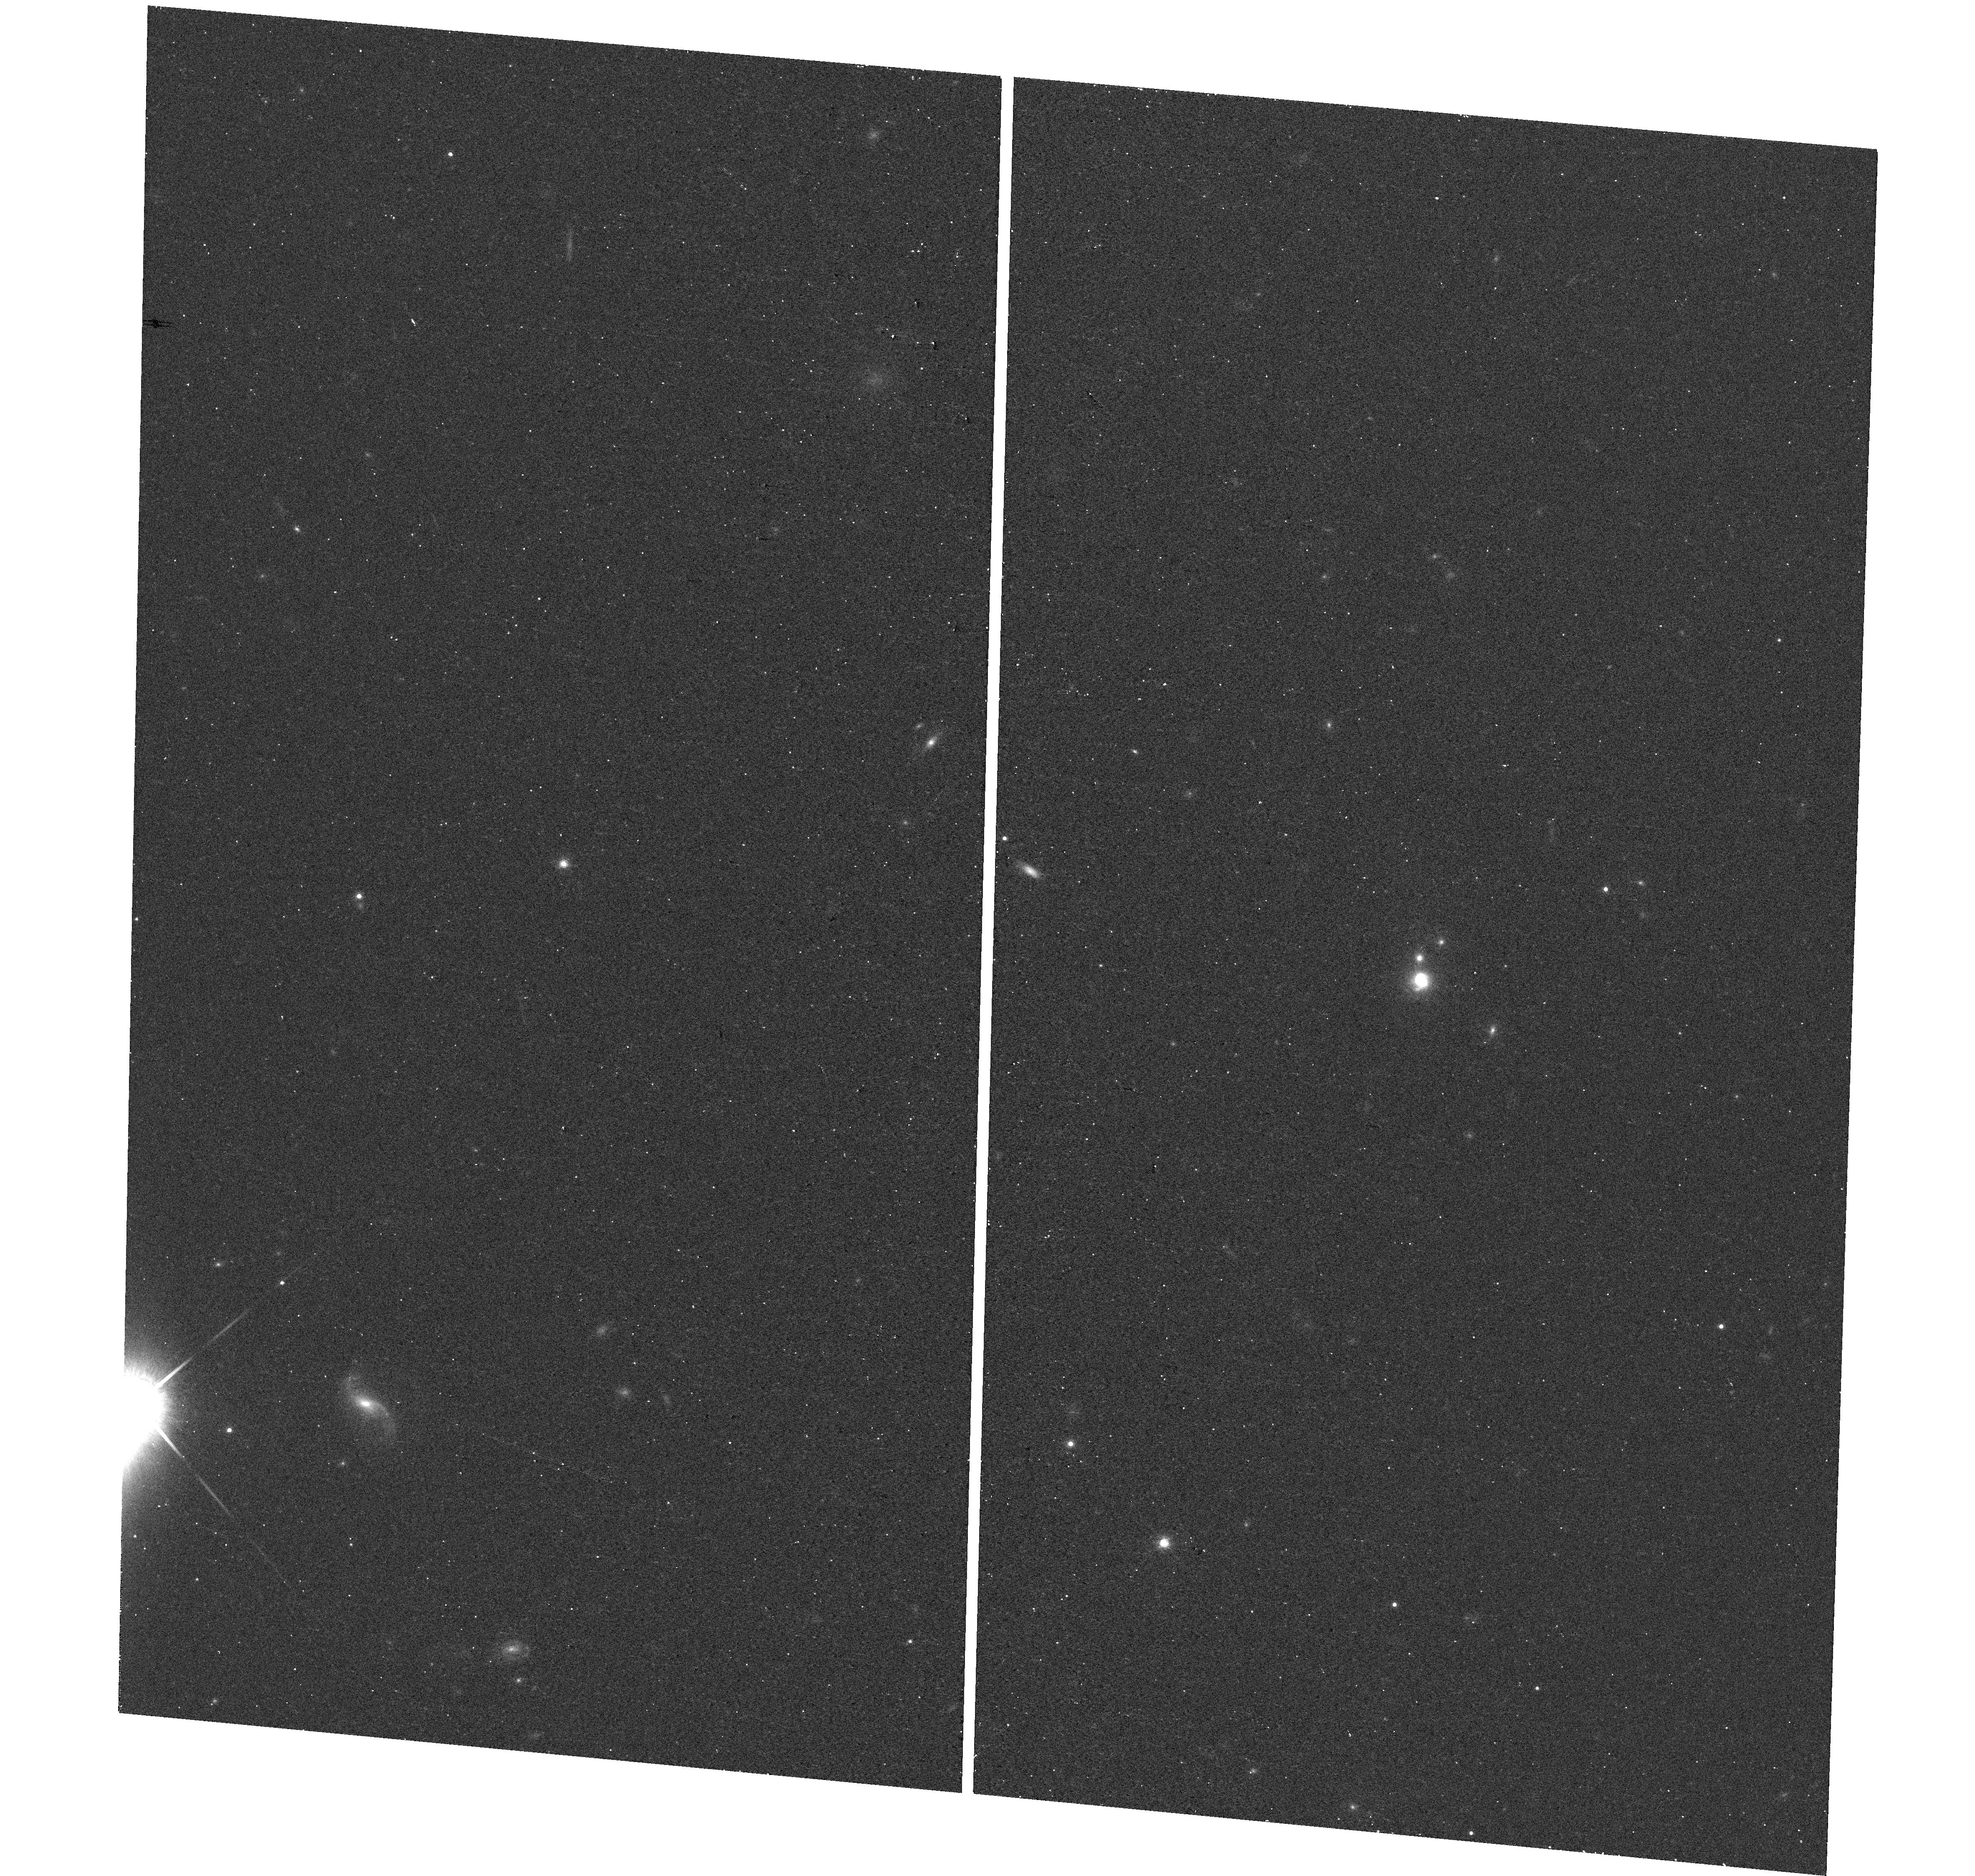
Target: SDSS-J154748.41+511910.0
Instrument: WFC3/UVIS
Filter: F850LP
Exposure: 12 min
Observation ID: hst_14079_46_wfc3_uvis_f850lp_ictd46

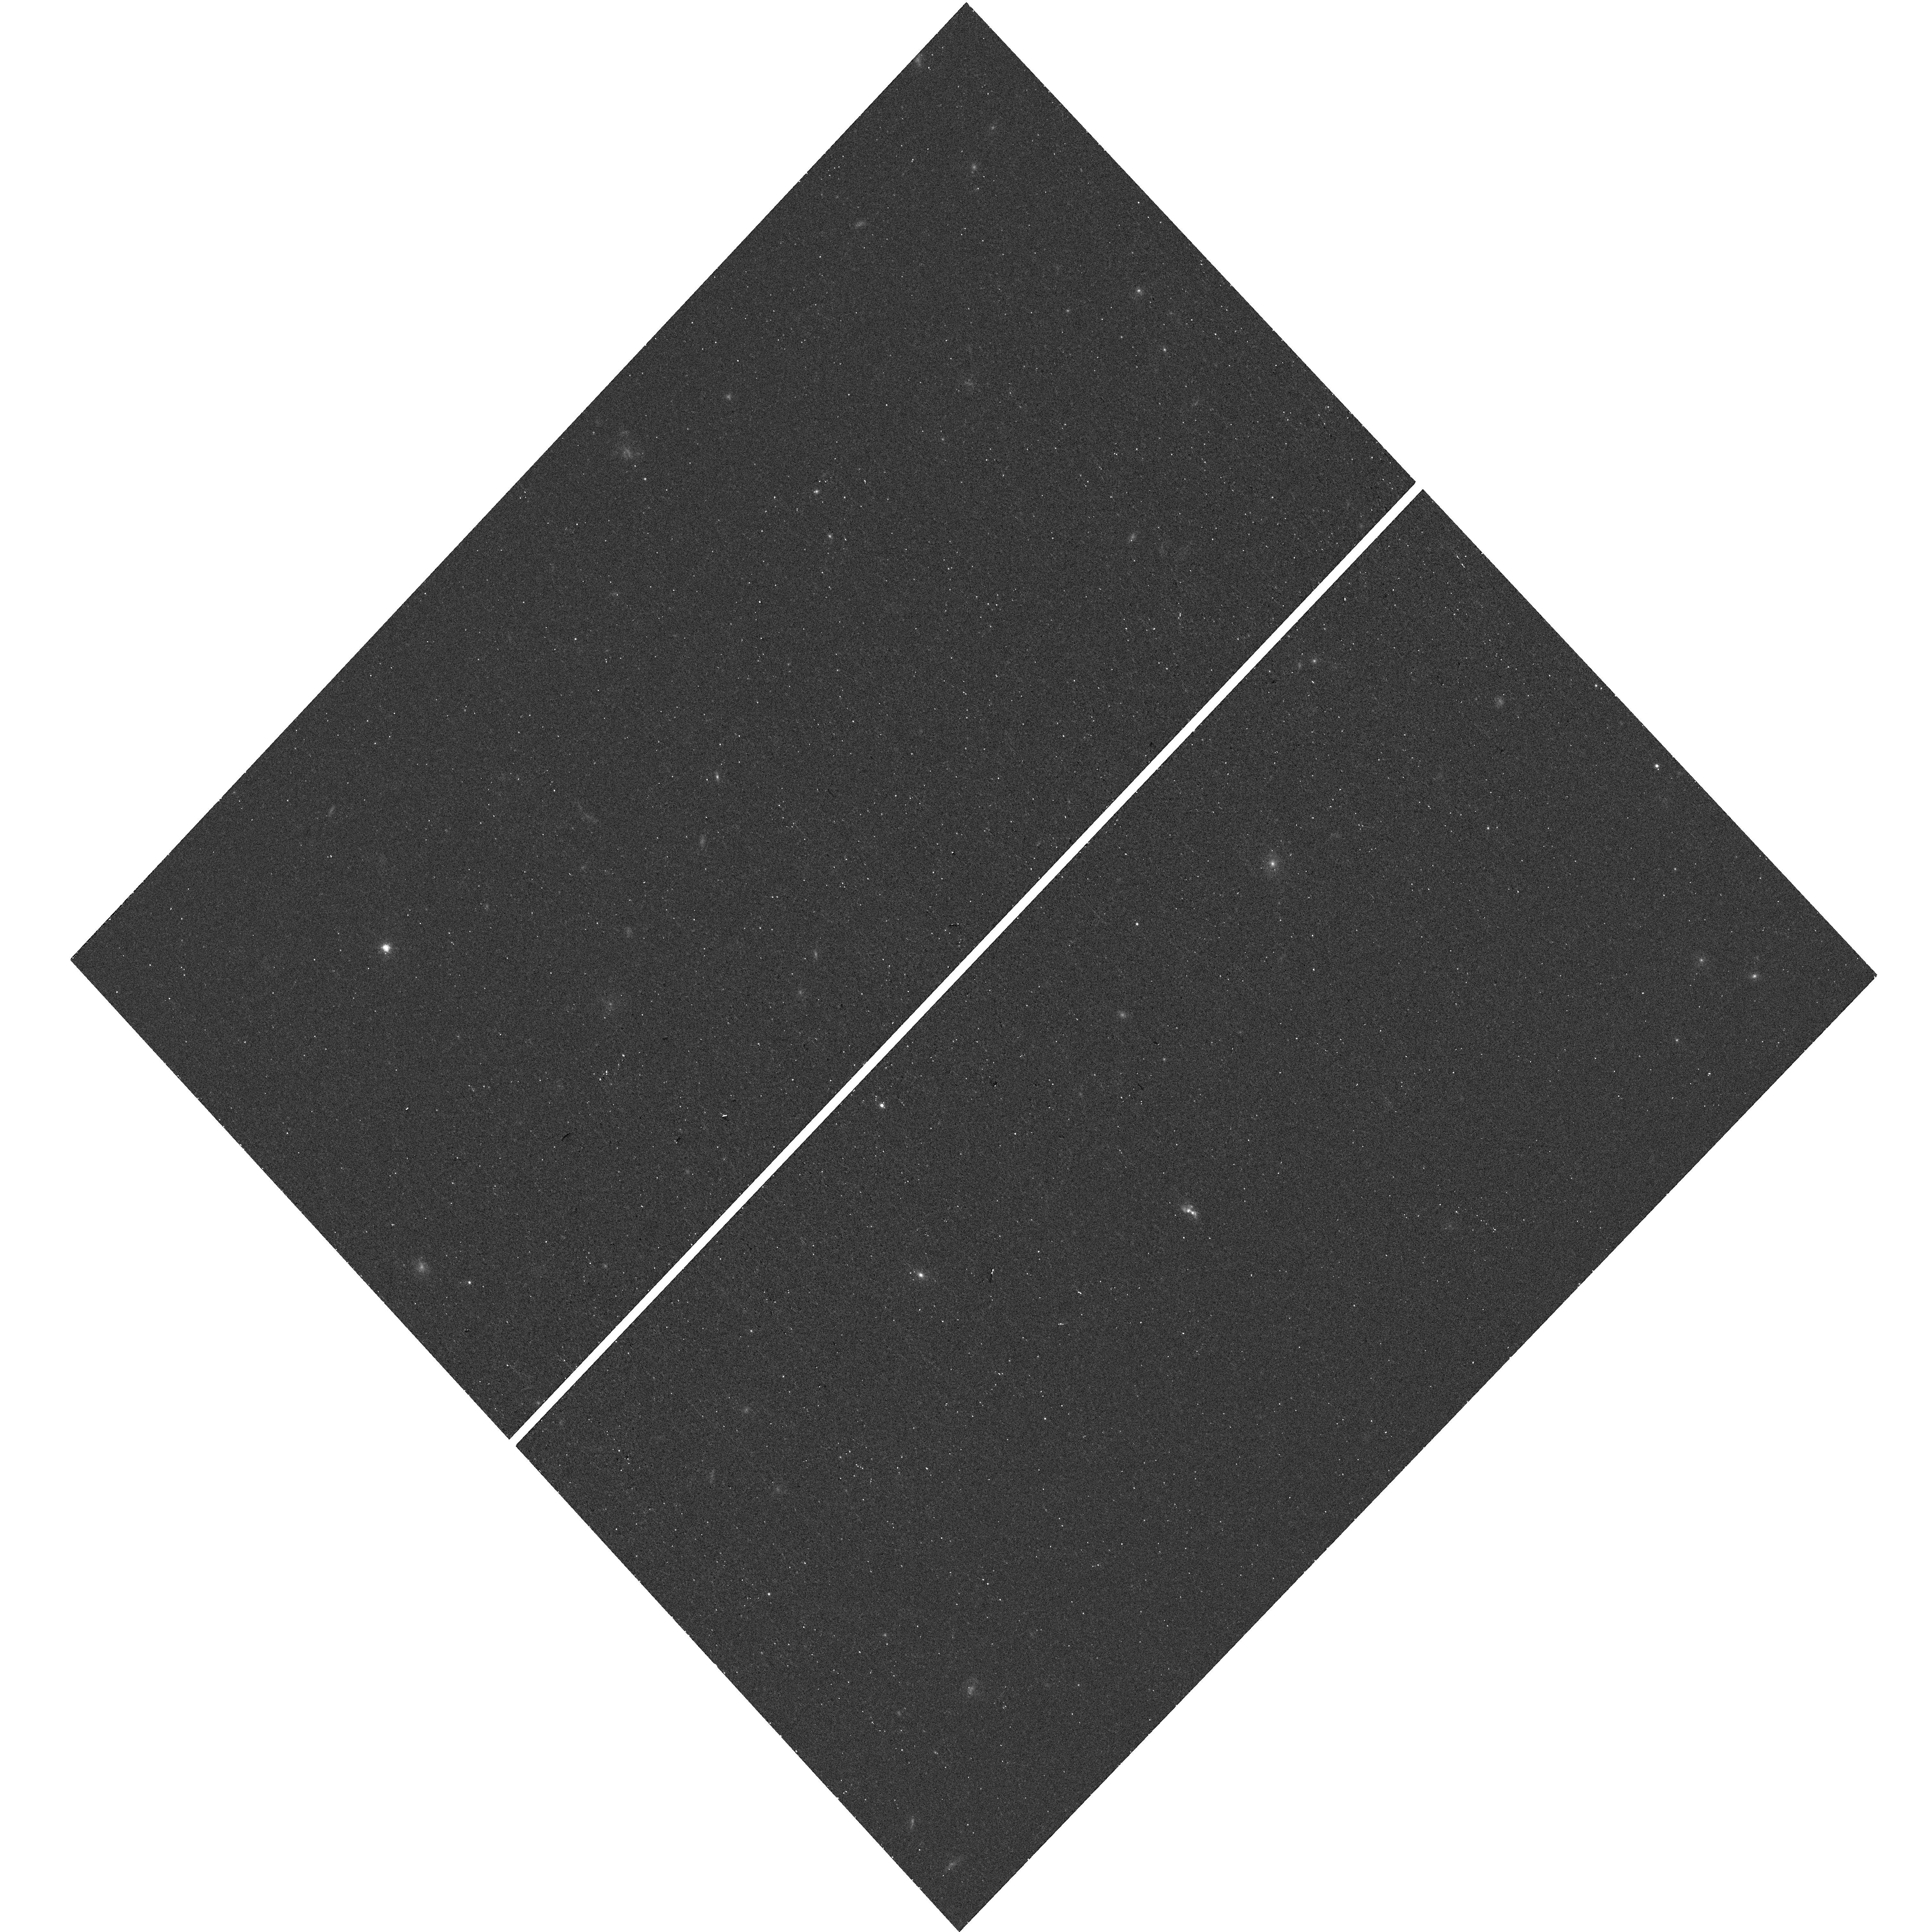
Target: SDSS-J124814.83+155829.3
Instrument: WFC3/UVIS
Filter: F850LP
Exposure: 12 min
Observation ID: hst_14079_26_wfc3_uvis_f850lp_ictd26

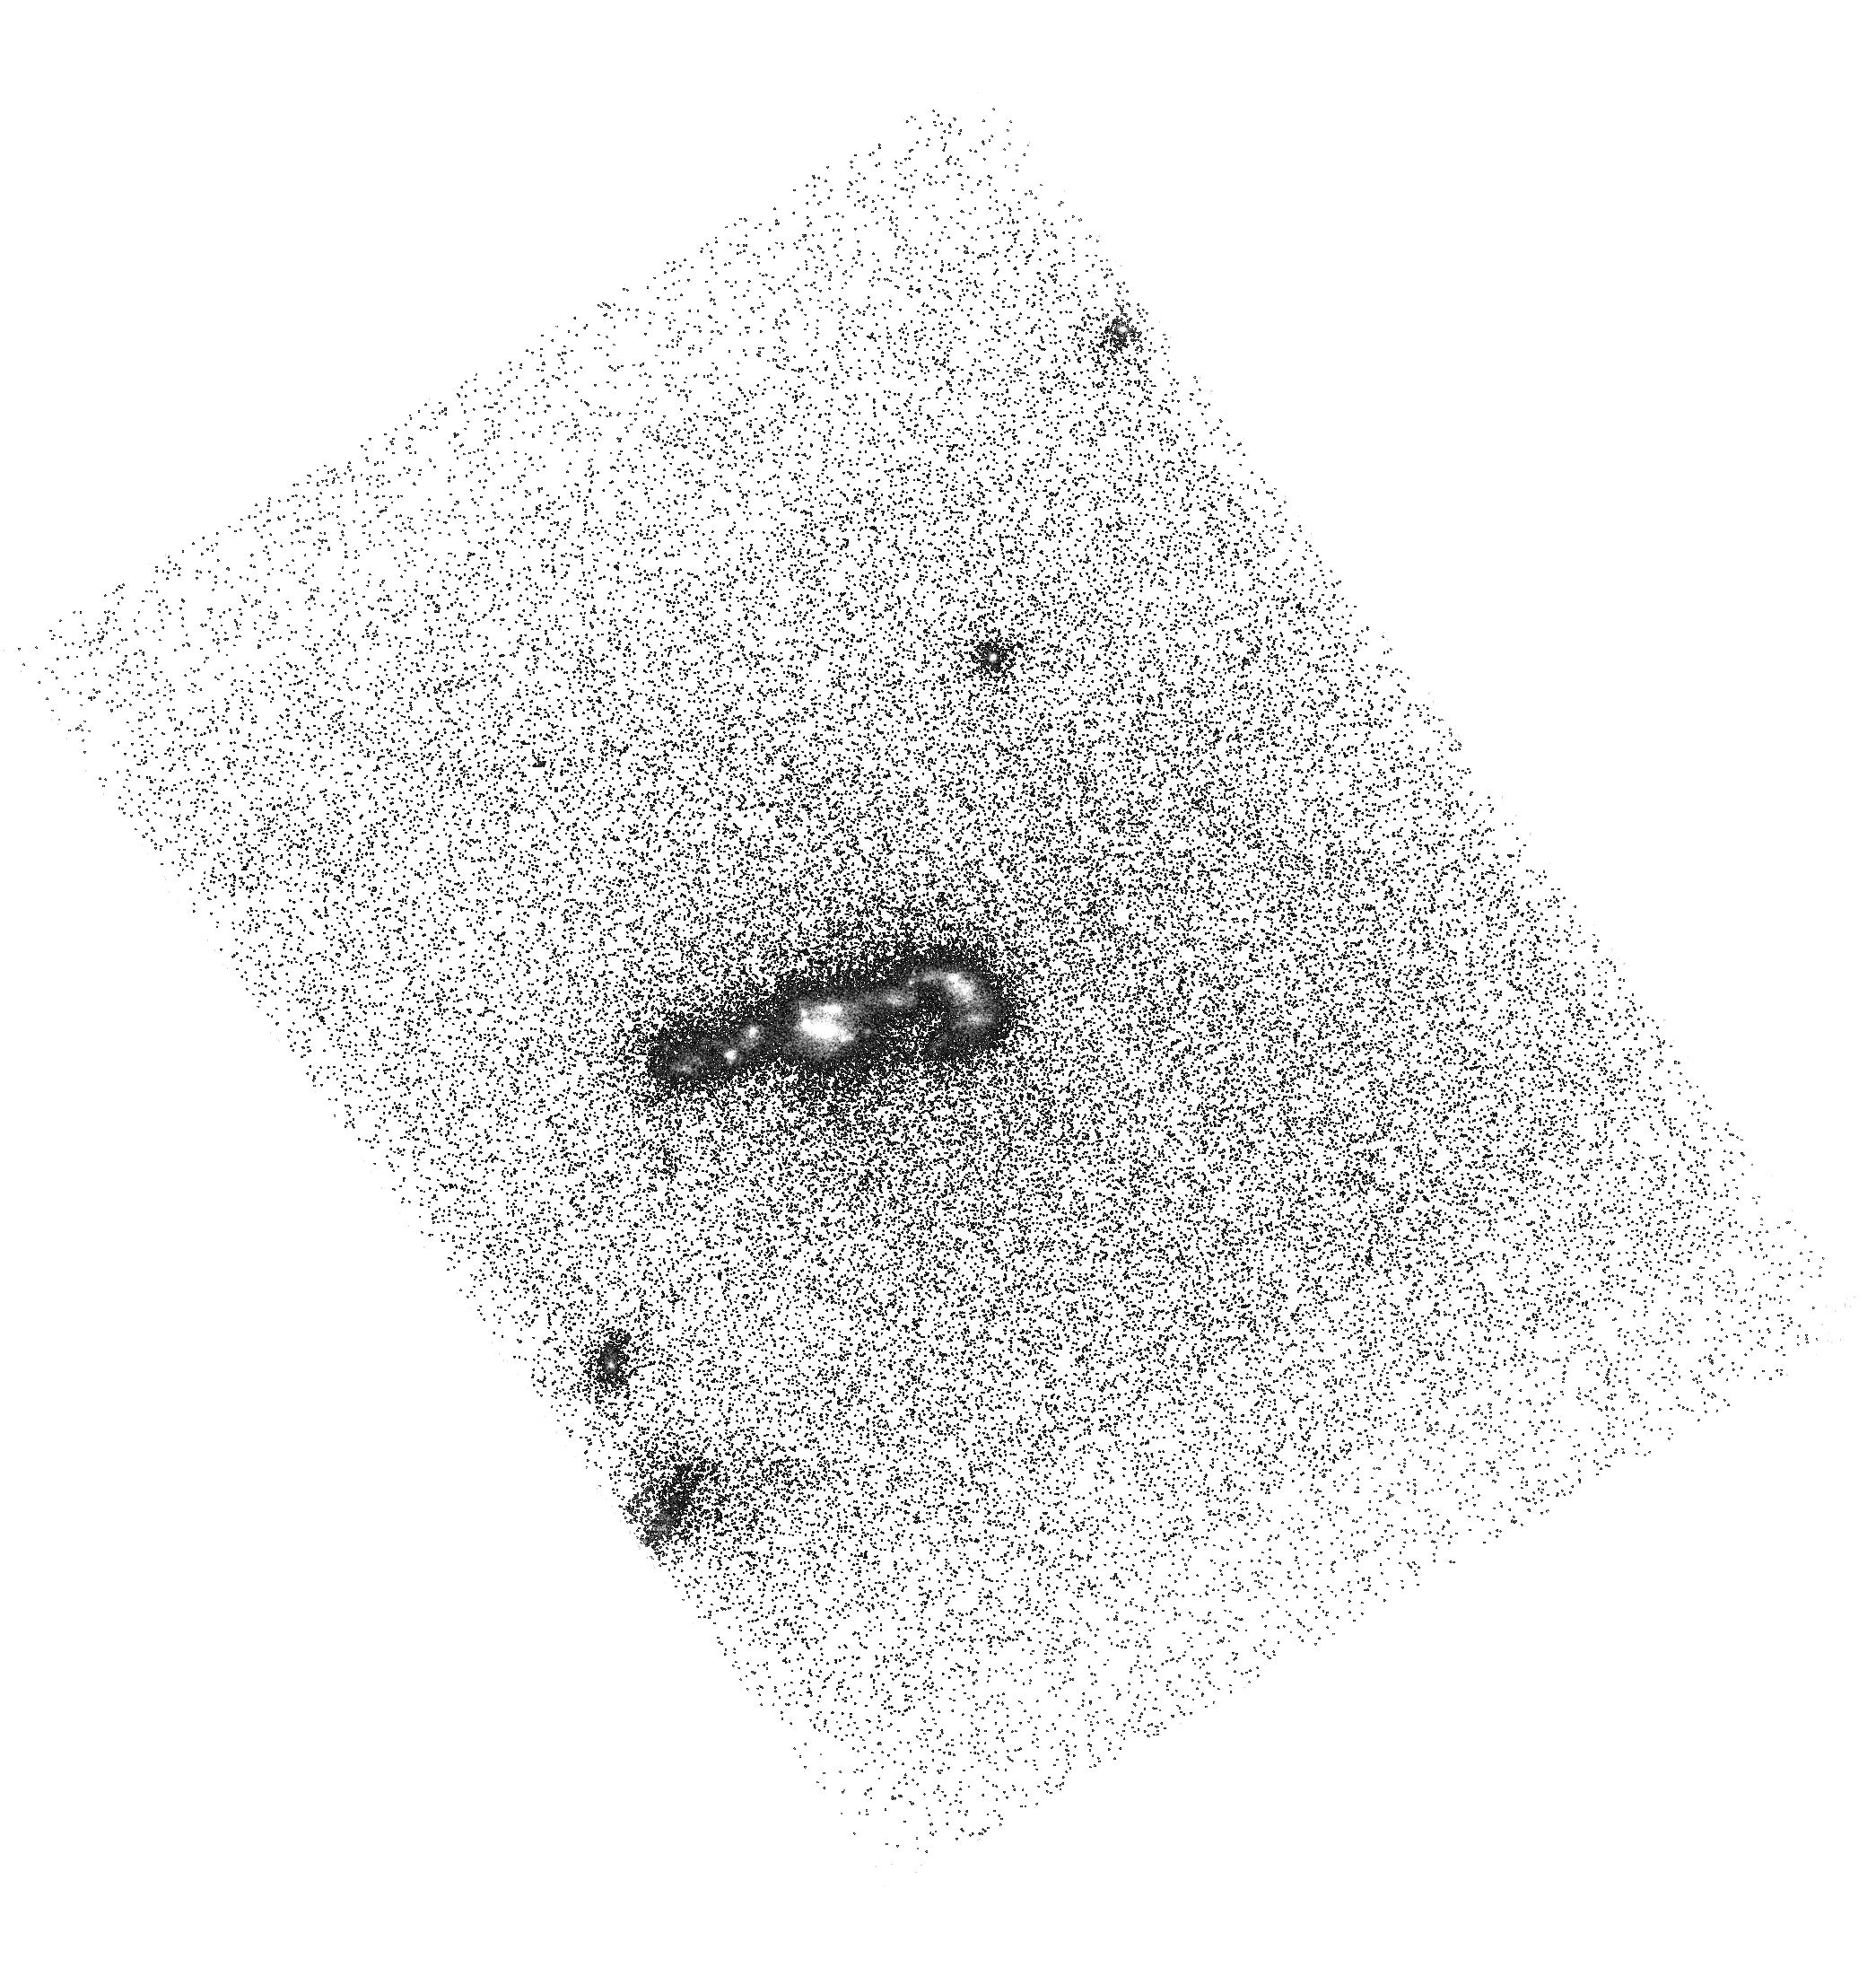
Target: SDSS-J110755.87+452809.8
Instrument: ACS/SBC
Filter: F125LP
Exposure: 40 min
Observation ID: hst_14079_13_acs_sbc_f125lp_jctd13

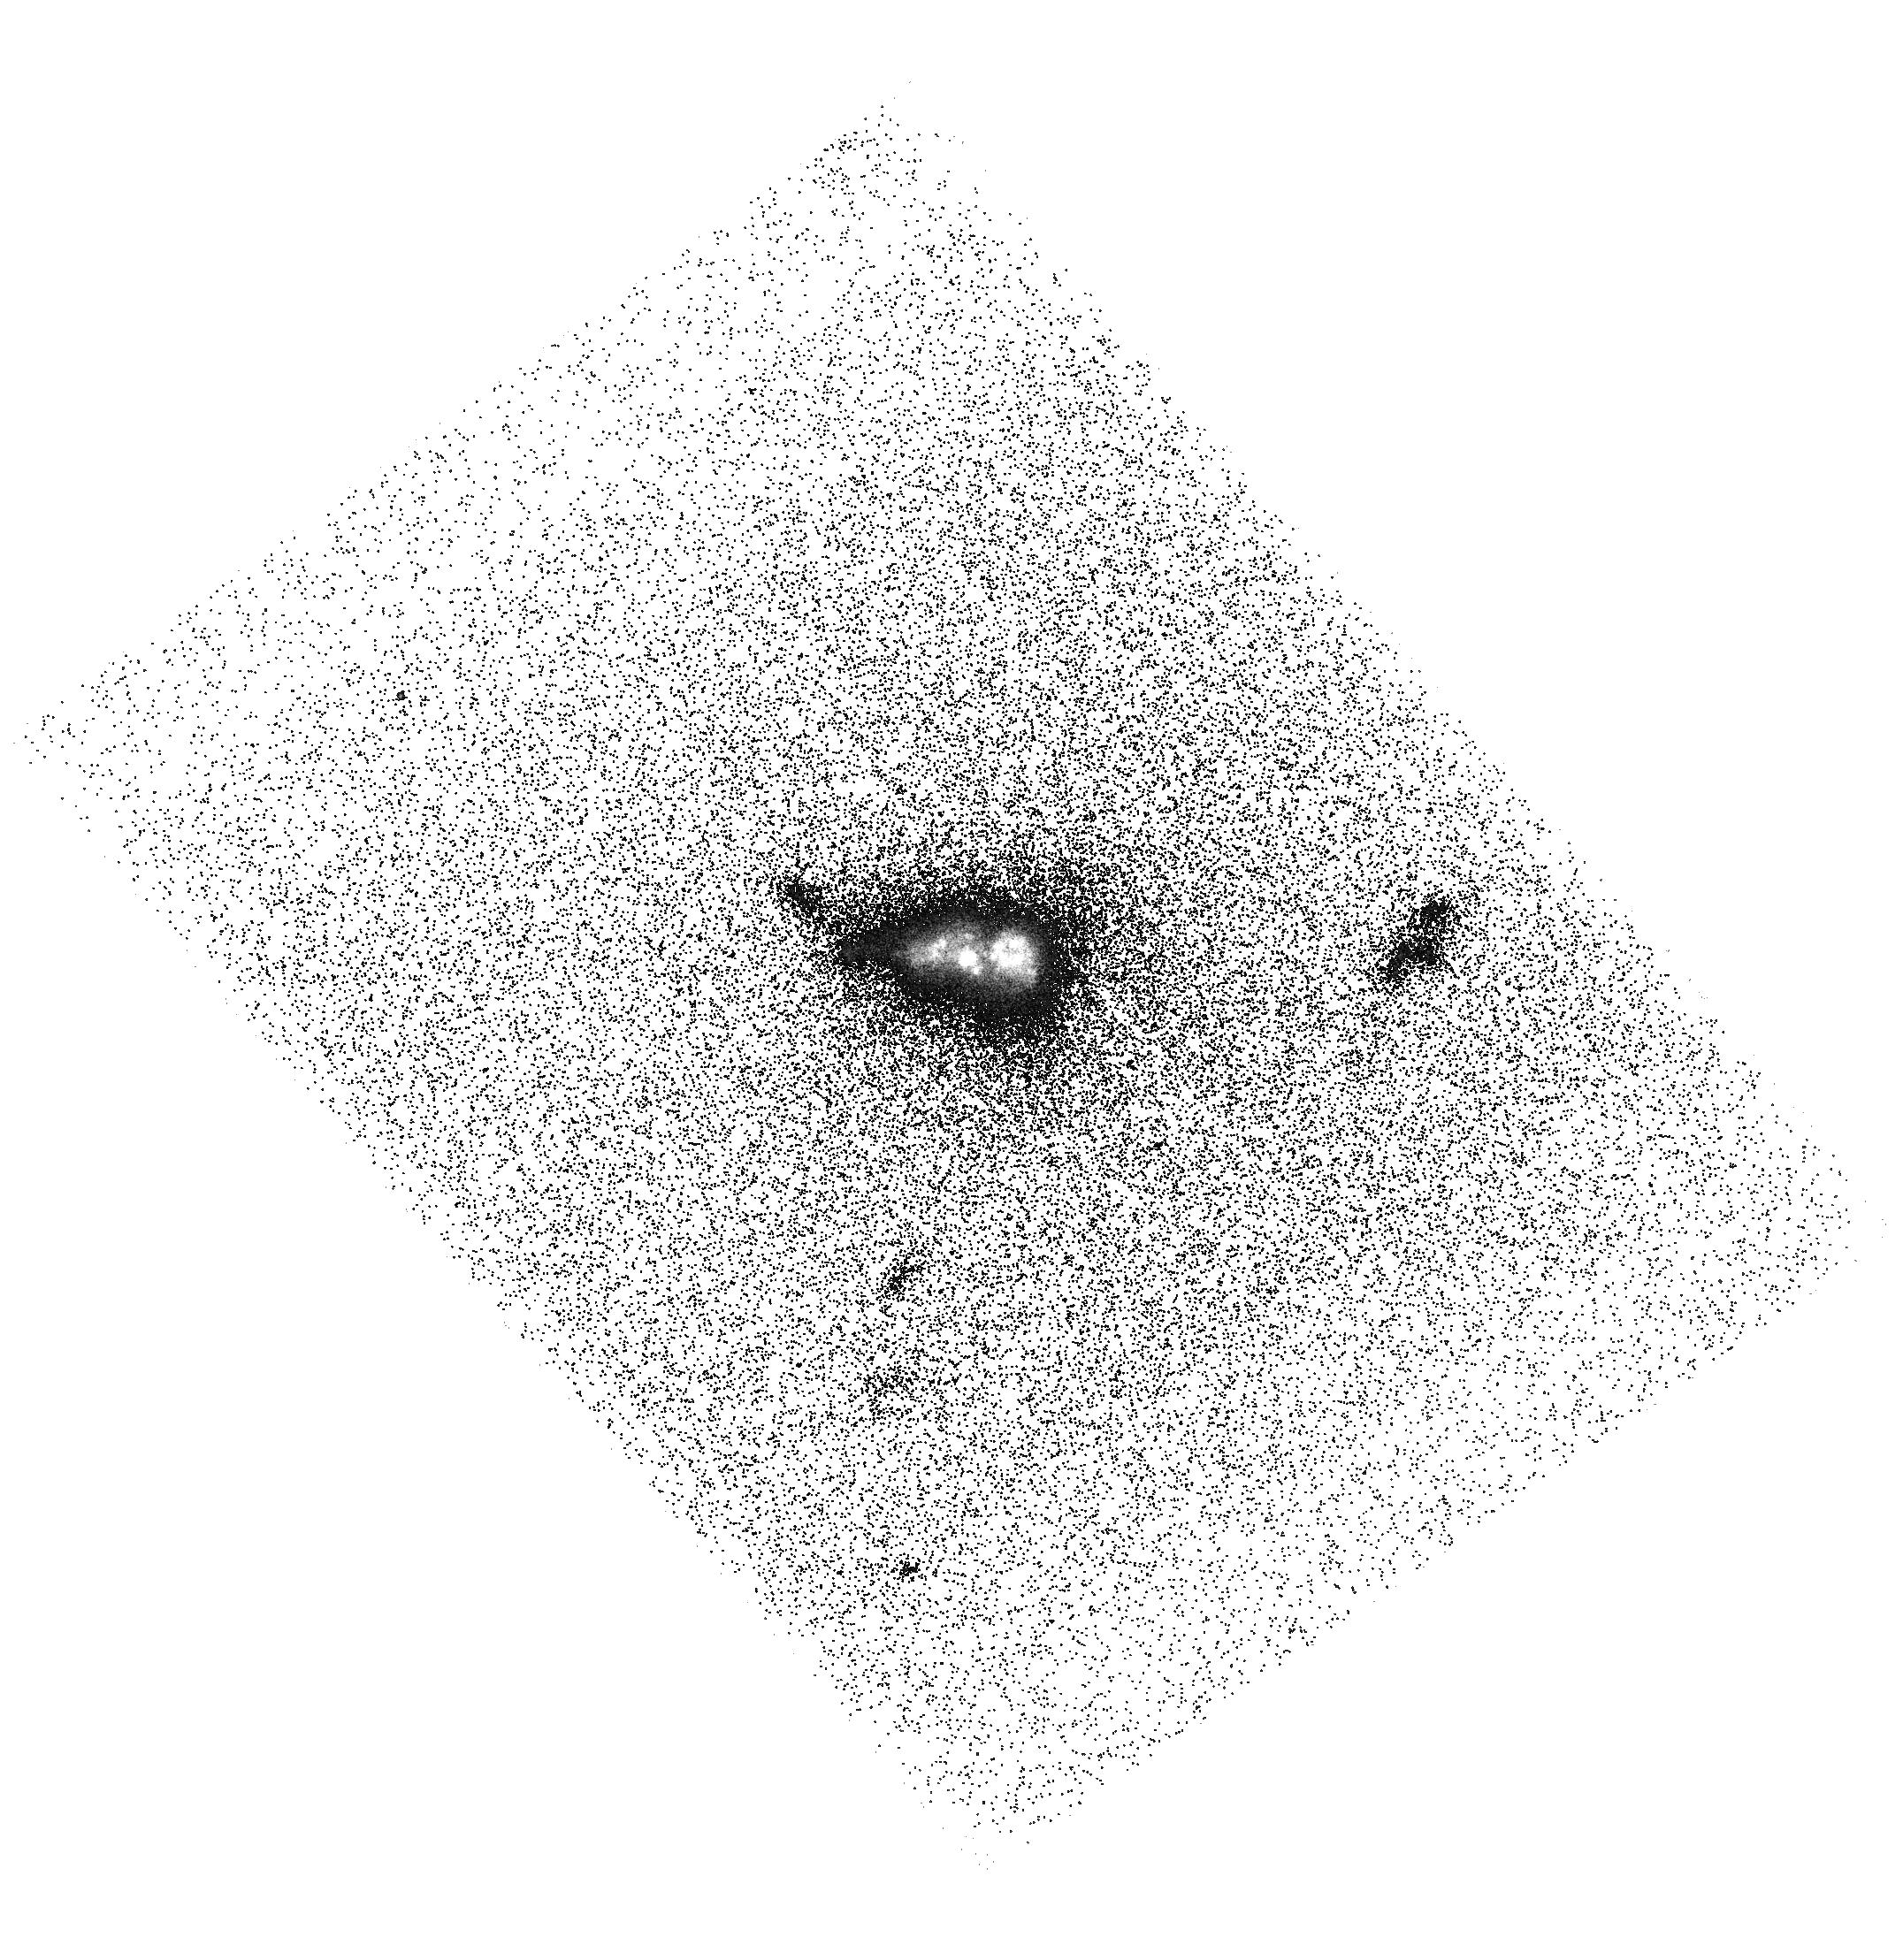
Target: SDSS-J111211.07+273256.2
Instrument: ACS/SBC
Filter: F125LP
Exposure: 38 min
Observation ID: hst_14079_32_acs_sbc_f125lp_jctd32

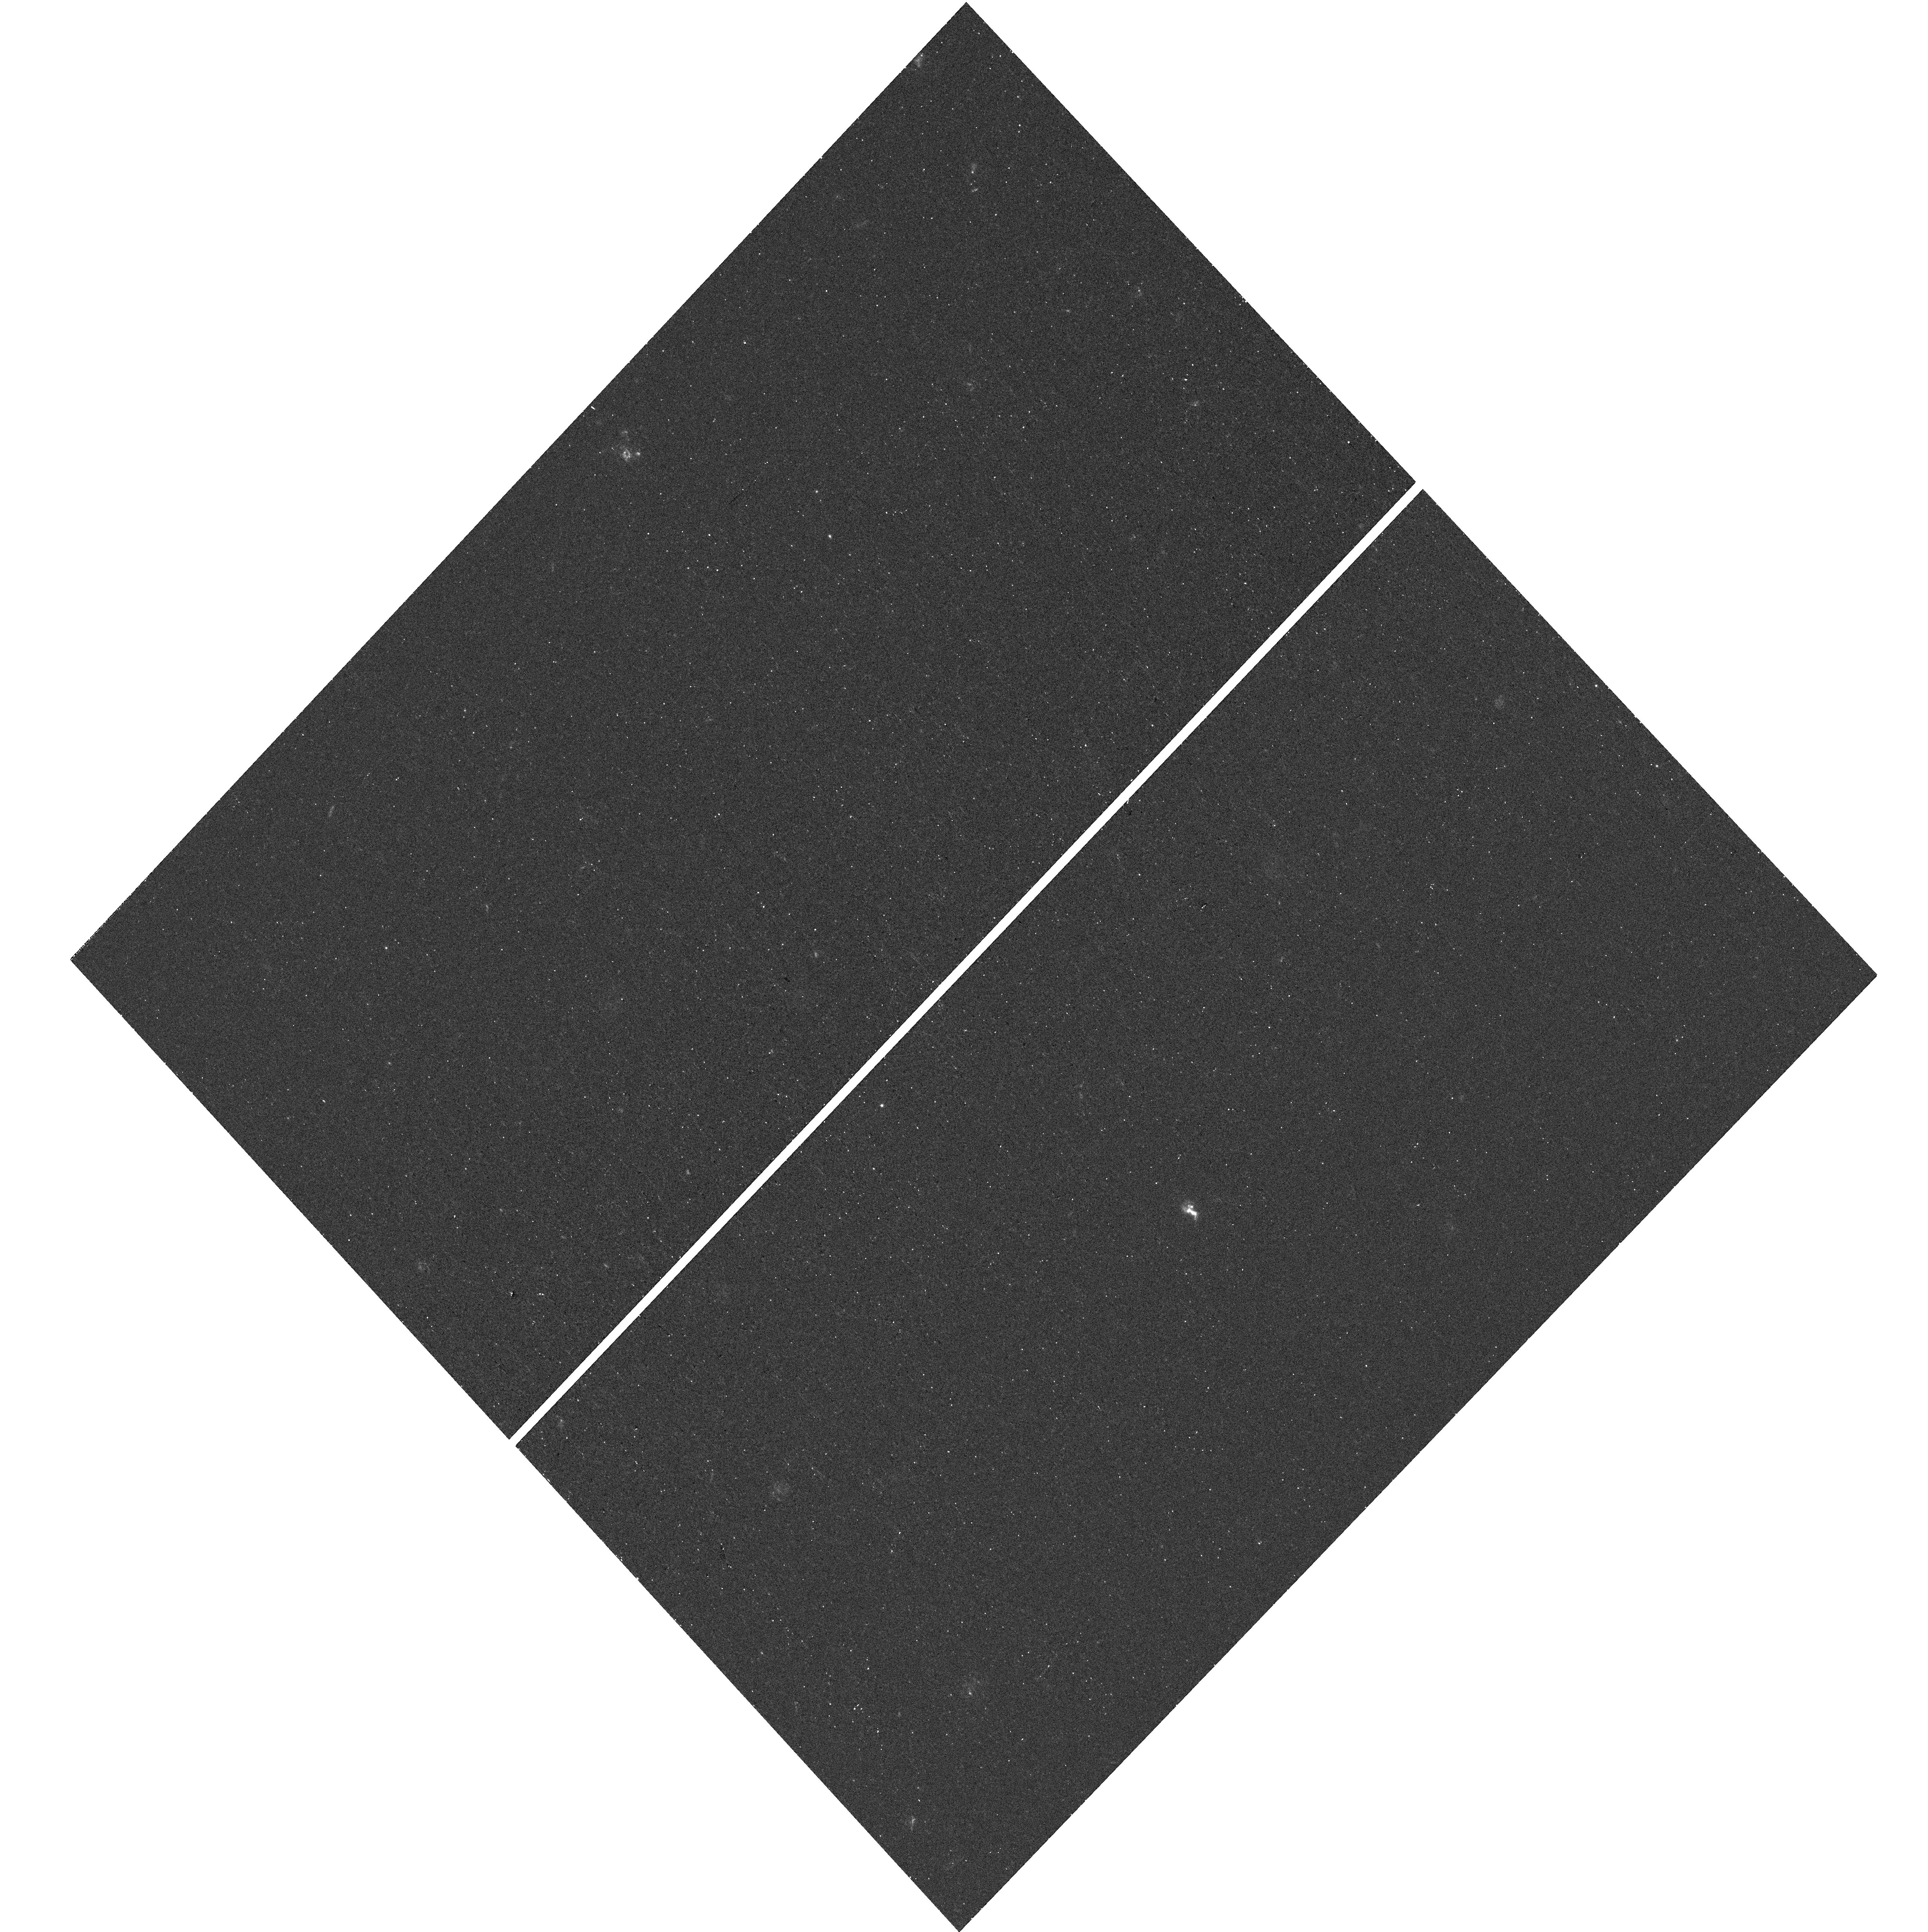
Target: SDSS-J124814.83+155829.3
Instrument: WFC3/UVIS
Filter: F390W
Exposure: 12 min
Observation ID: hst_14079_26_wfc3_uvis_f390w_ictd26

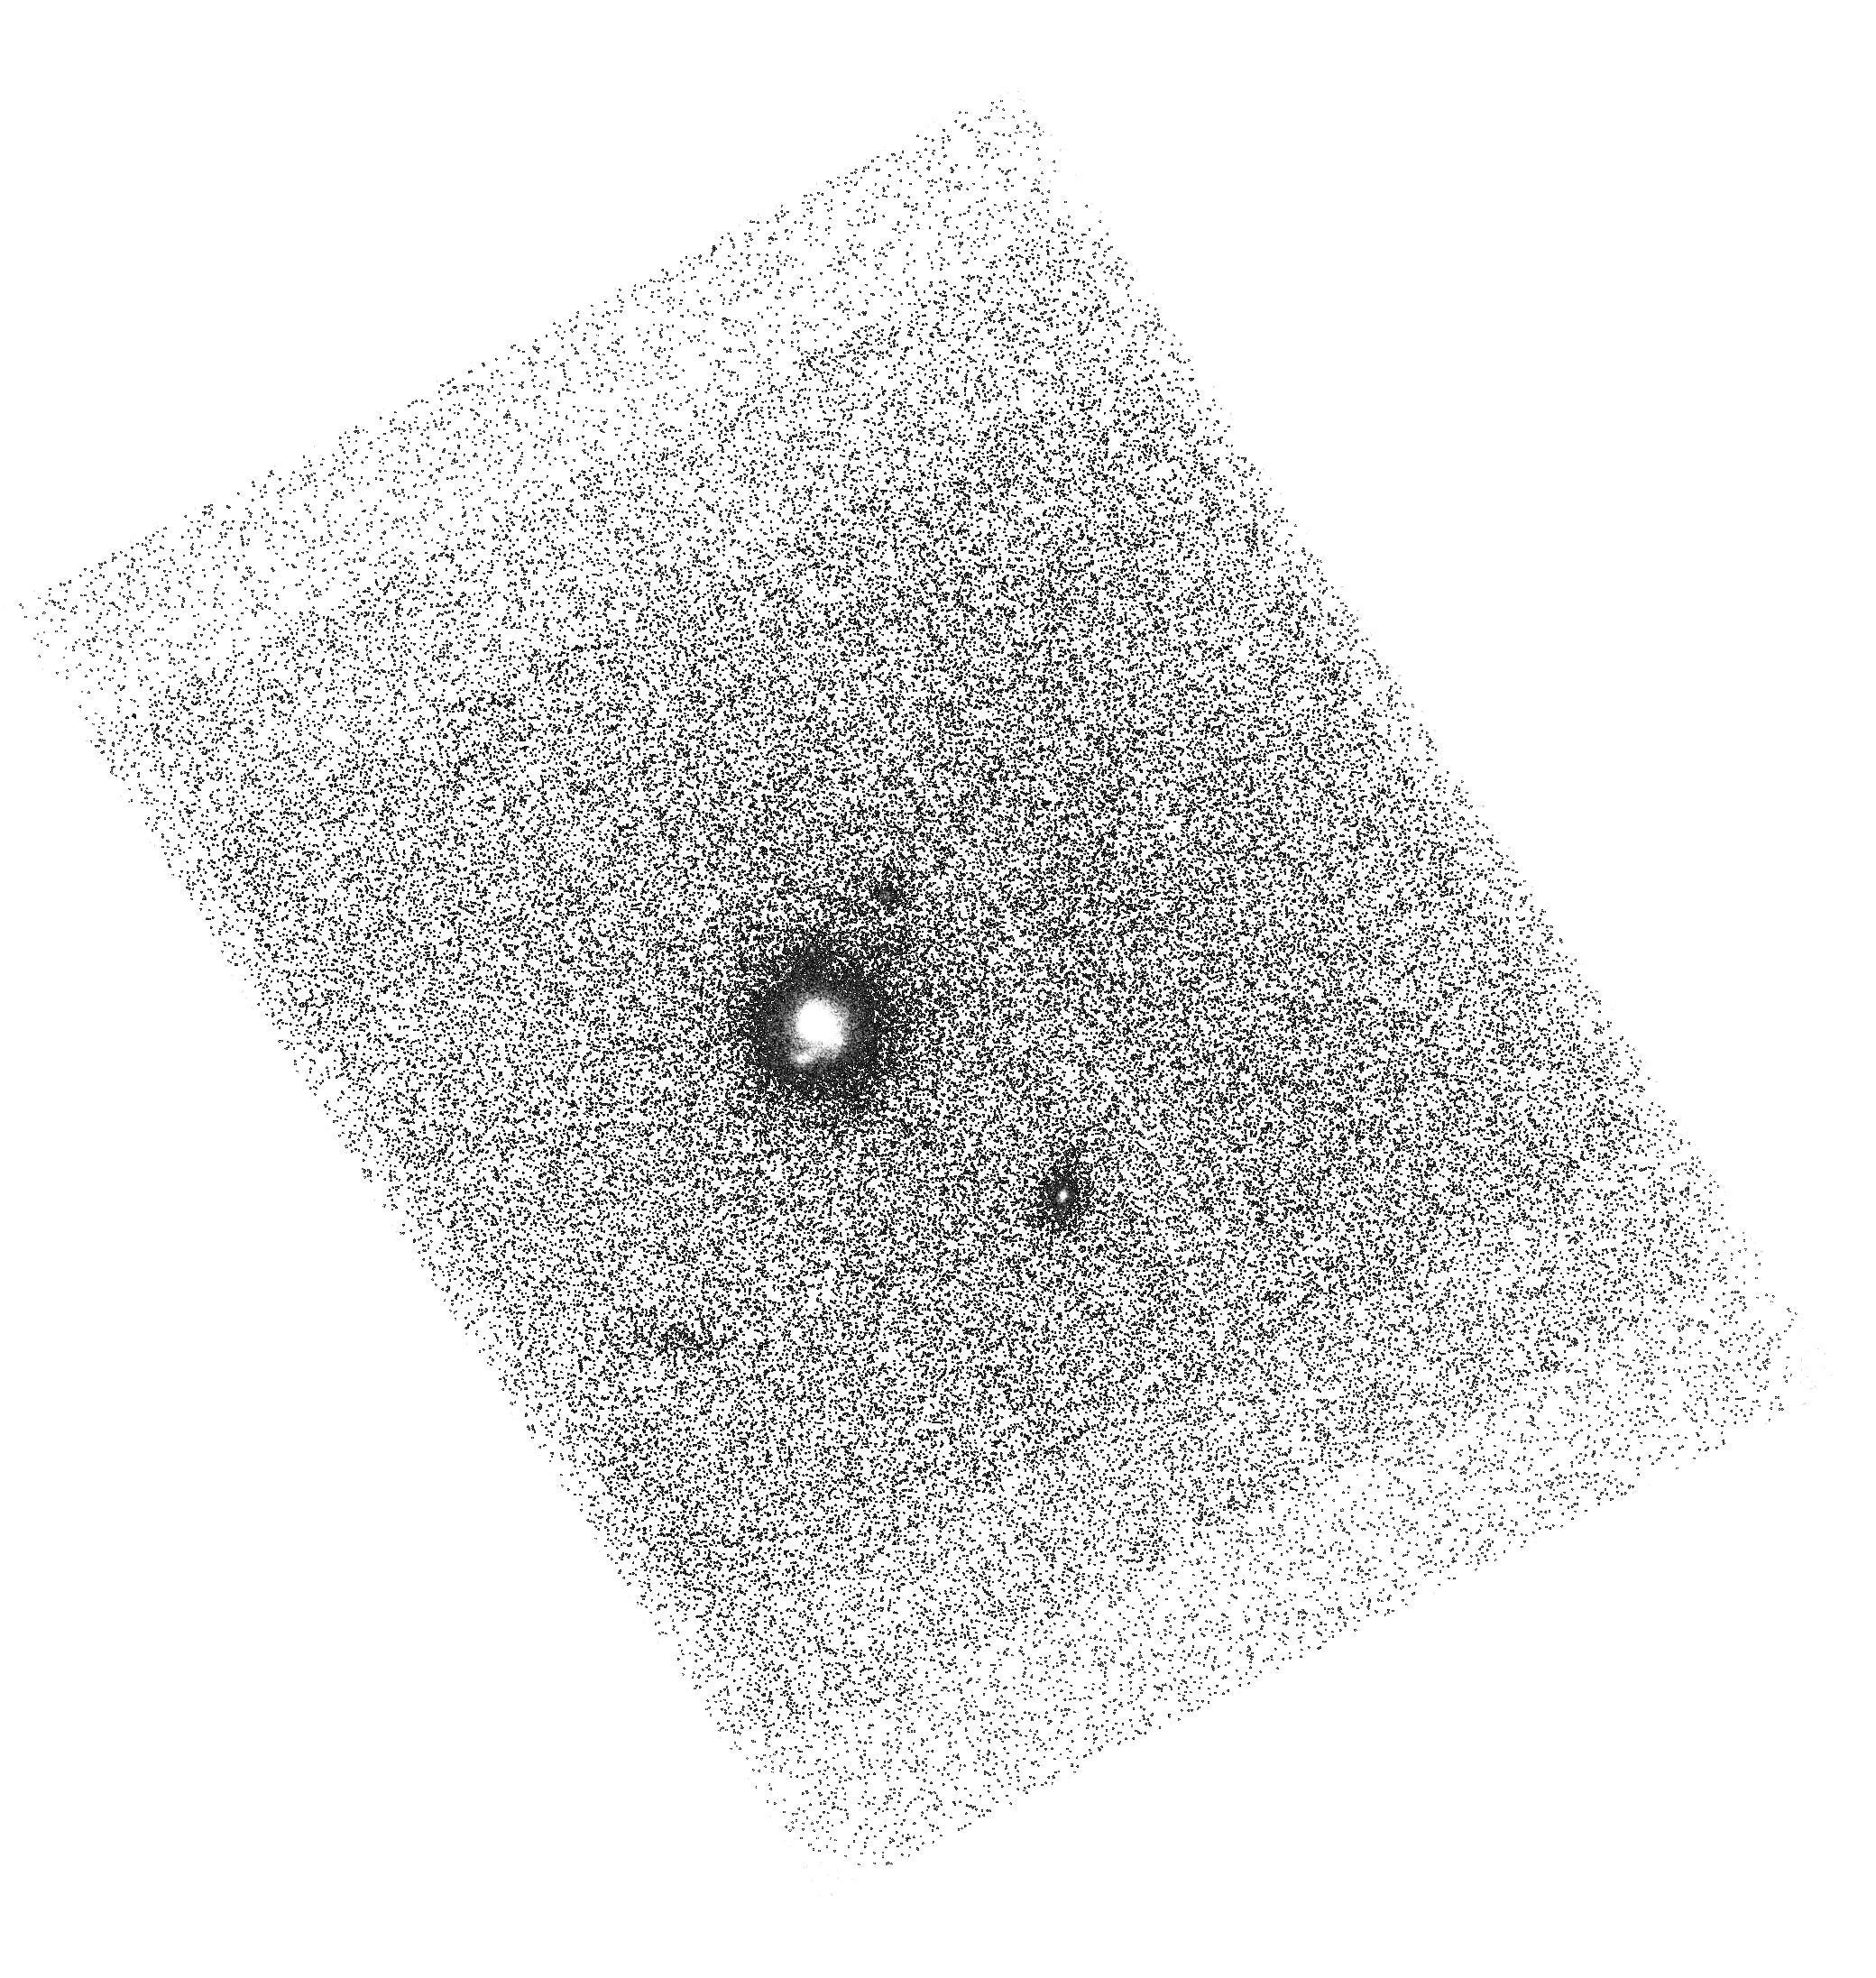
Target: SDSS-J154748.41+511910.0
Instrument: ACS/SBC
Filter: F140LP
Exposure: 50 min
Observation ID: hst_14079_43_acs_sbc_f140lp_jctd43

Unveiling the Dark Baryons II: the First Sample of OVI Emission Imaging (PI: Hayes, Matthew James)

Hot gas outflows, crossing the extended circumgalactic medium of galaxies, regulate star formation, shape the galaxy luminosity function and mass-metallicity relation, and enrich the intergalactic medium. Over a wide temperature range of 5<log(T/K)<6, the cooling of this hot CGM flow is dominated by OVI (lambda=1032, 1038 AA) emission. Thus OVI plays a vital role in driving, cooling, and observationally probing galaxy outflows. The difficulty is that OVI gas is typically only seen in absorption against QSOs: spatial information for a single galaxy has therefore never been available, making it difficult to estimate the mass of missing baryons/metals in this phase and its impact on braking galaxy superwinds and enriching the IGM. We have devised a method of using ACS/SBC to isolate far UV emission lines, demonstrated it many times on Lyman alpha, and in HST Cycle 22 adapted to OVI. For the first time we have mapped OVI emission, revealing the halo of extended emission. We here propose to produce the first set of such images, extending the sample to a total of five galaxies, by targeting four more strong starbursts at <z>=0.25. From calibrated OVI maps we will calculate the allowed ranges of temperature, metallicity, and density, and estimate the OVI mass from resolved information. New constraints on galactic wind models and input for cosmological simulations may be expected. This work is exploratory, but the possible scientific return is extremely high, and the method verified. Results will guide subsequent HST observations and next generation UV satellites, and thus it is truly in the spirit of the UV initiative.